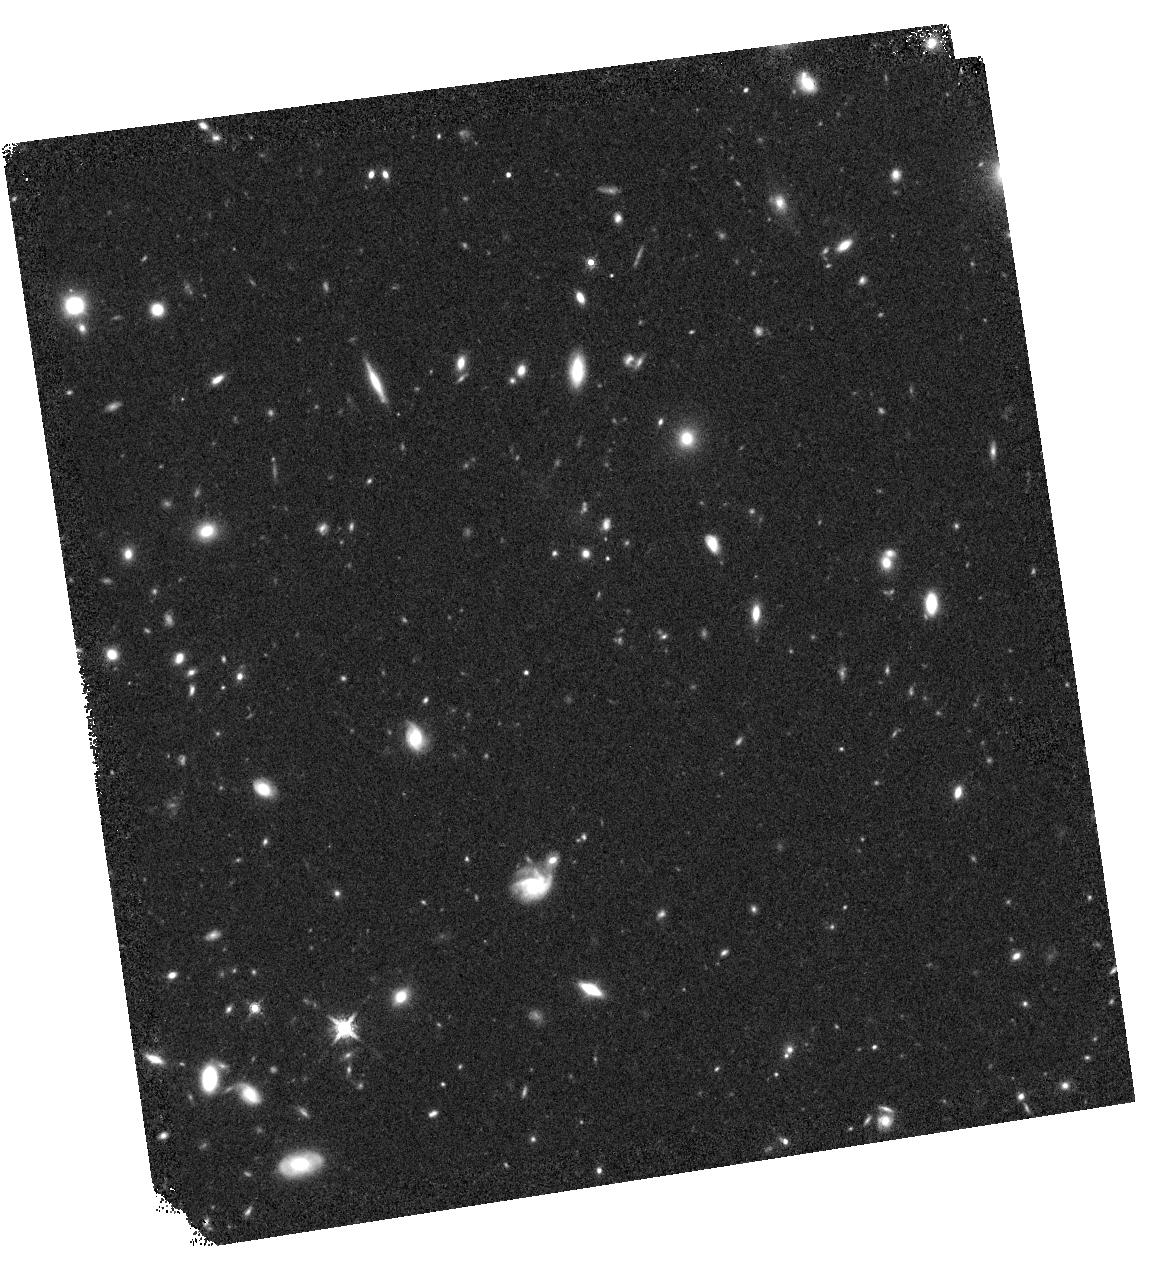
Target: ABELL-2744-HFFPAR. Instrument: WFC3/IR. Filter: F160W. Exposure: 13 min. Observation ID: hst_15117_1n_wfc3_ir_f160w_idm91n

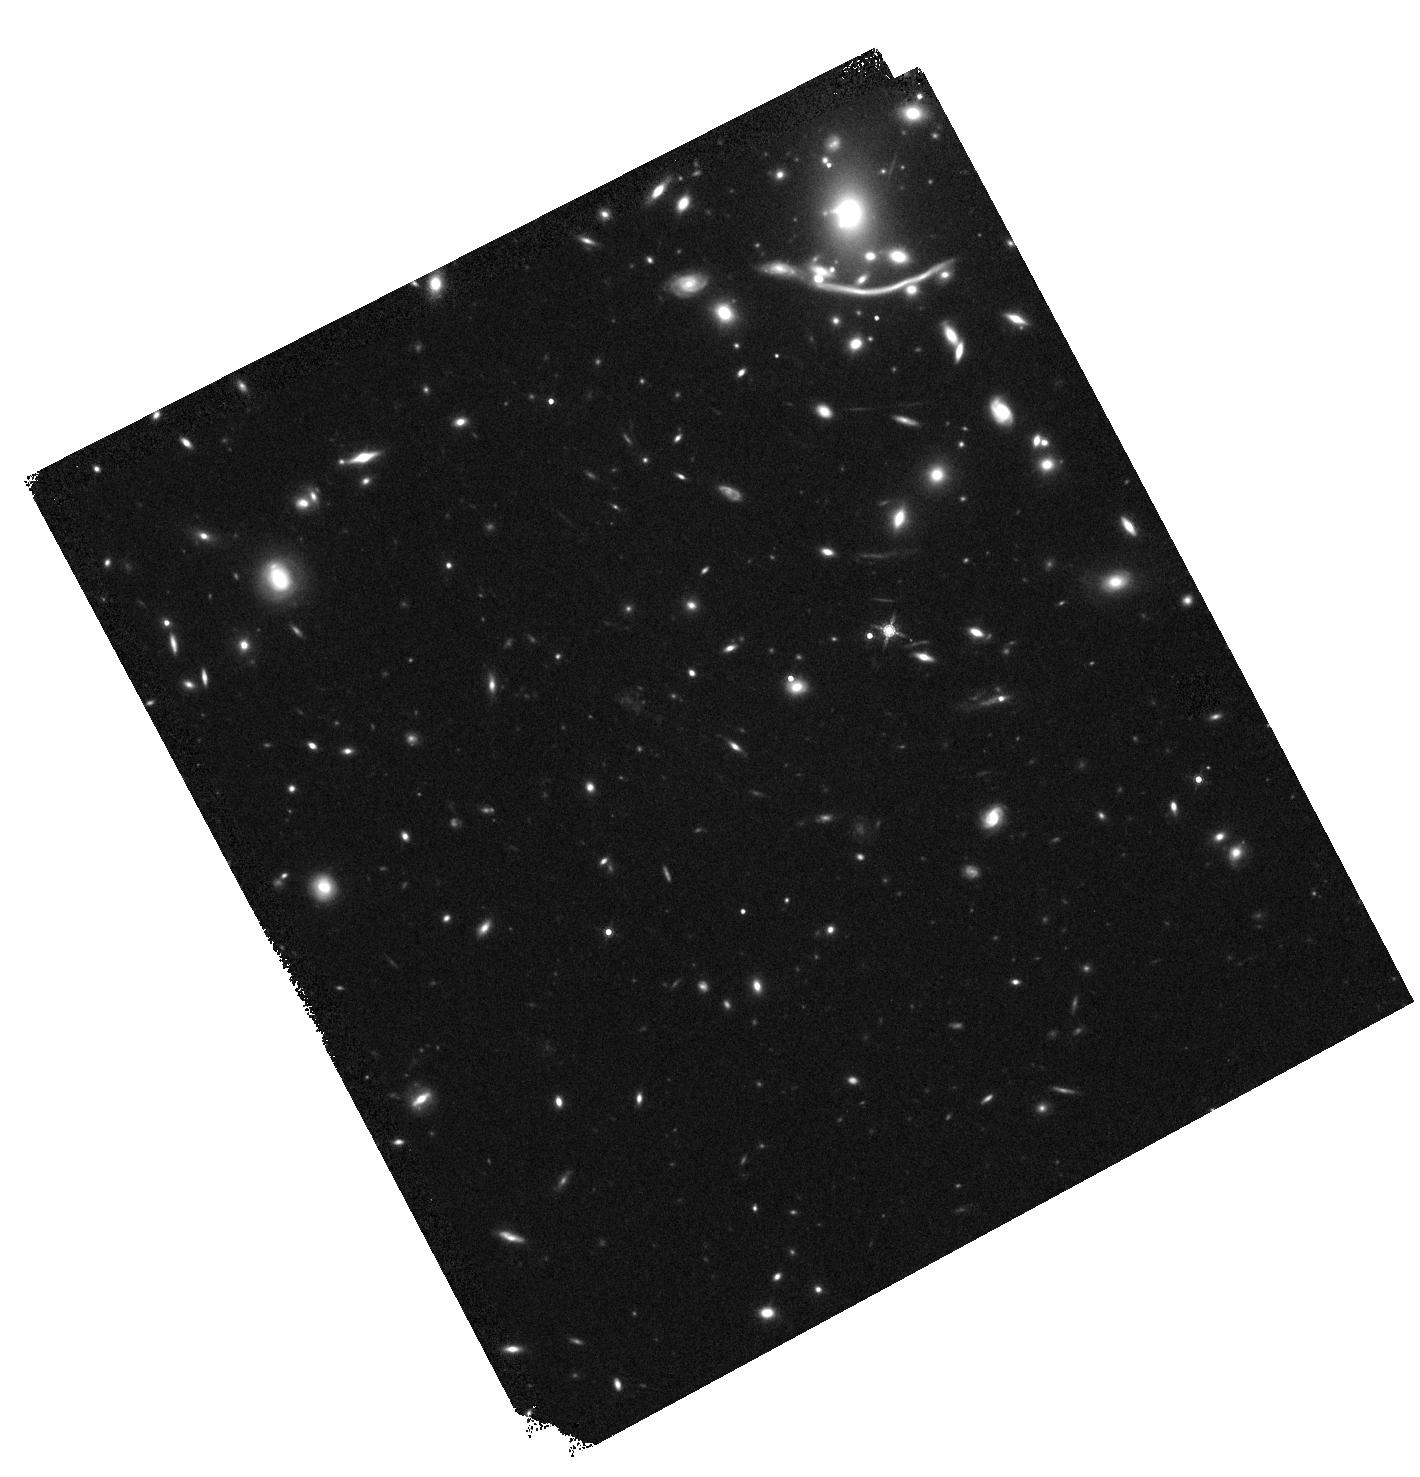
Target: ABELL-370. Instrument: WFC3/IR. Filter: F160W. Exposure: 13 min. Observation ID: hst_15117_6b_wfc3_ir_f160w_idm96b

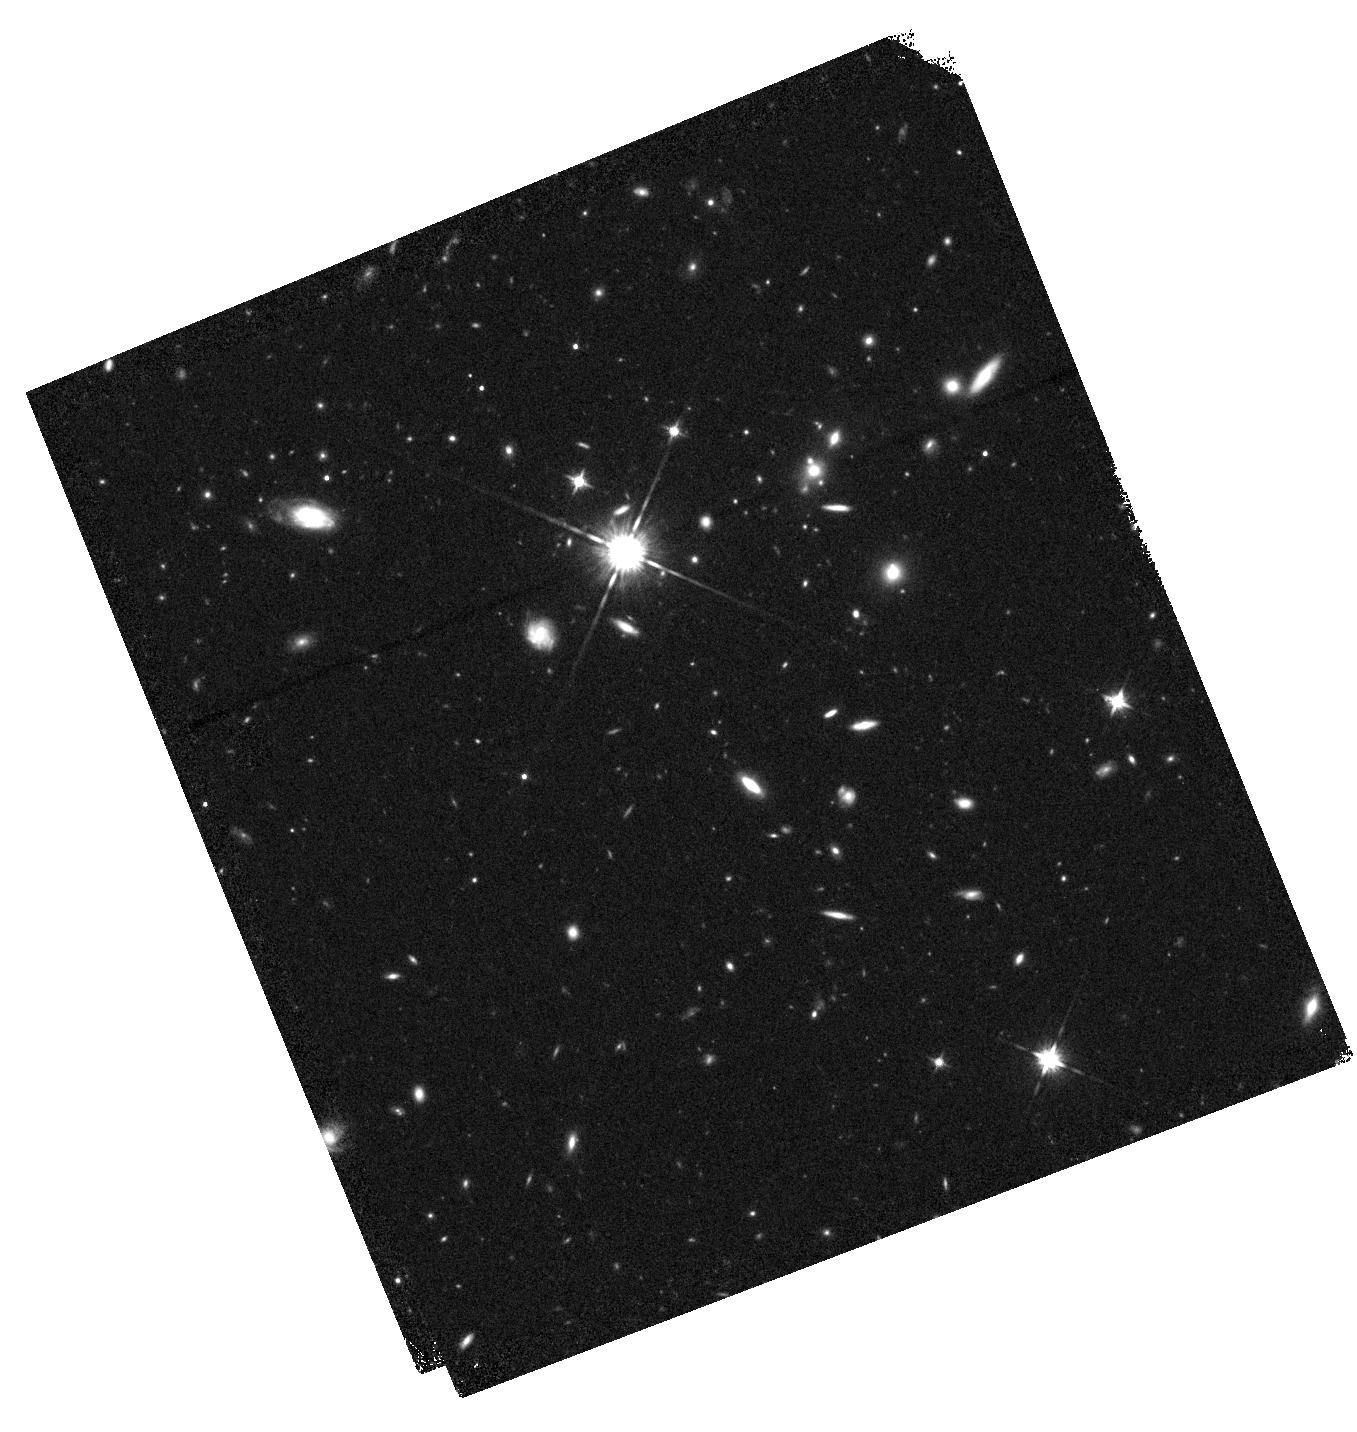
Target: MACSJ0416.1-2403-HFFPAR. Instrument: WFC3/IR. Filter: F125W. Exposure: 13 min. Observation ID: hst_15117_2j_wfc3_ir_f125w_idm92j

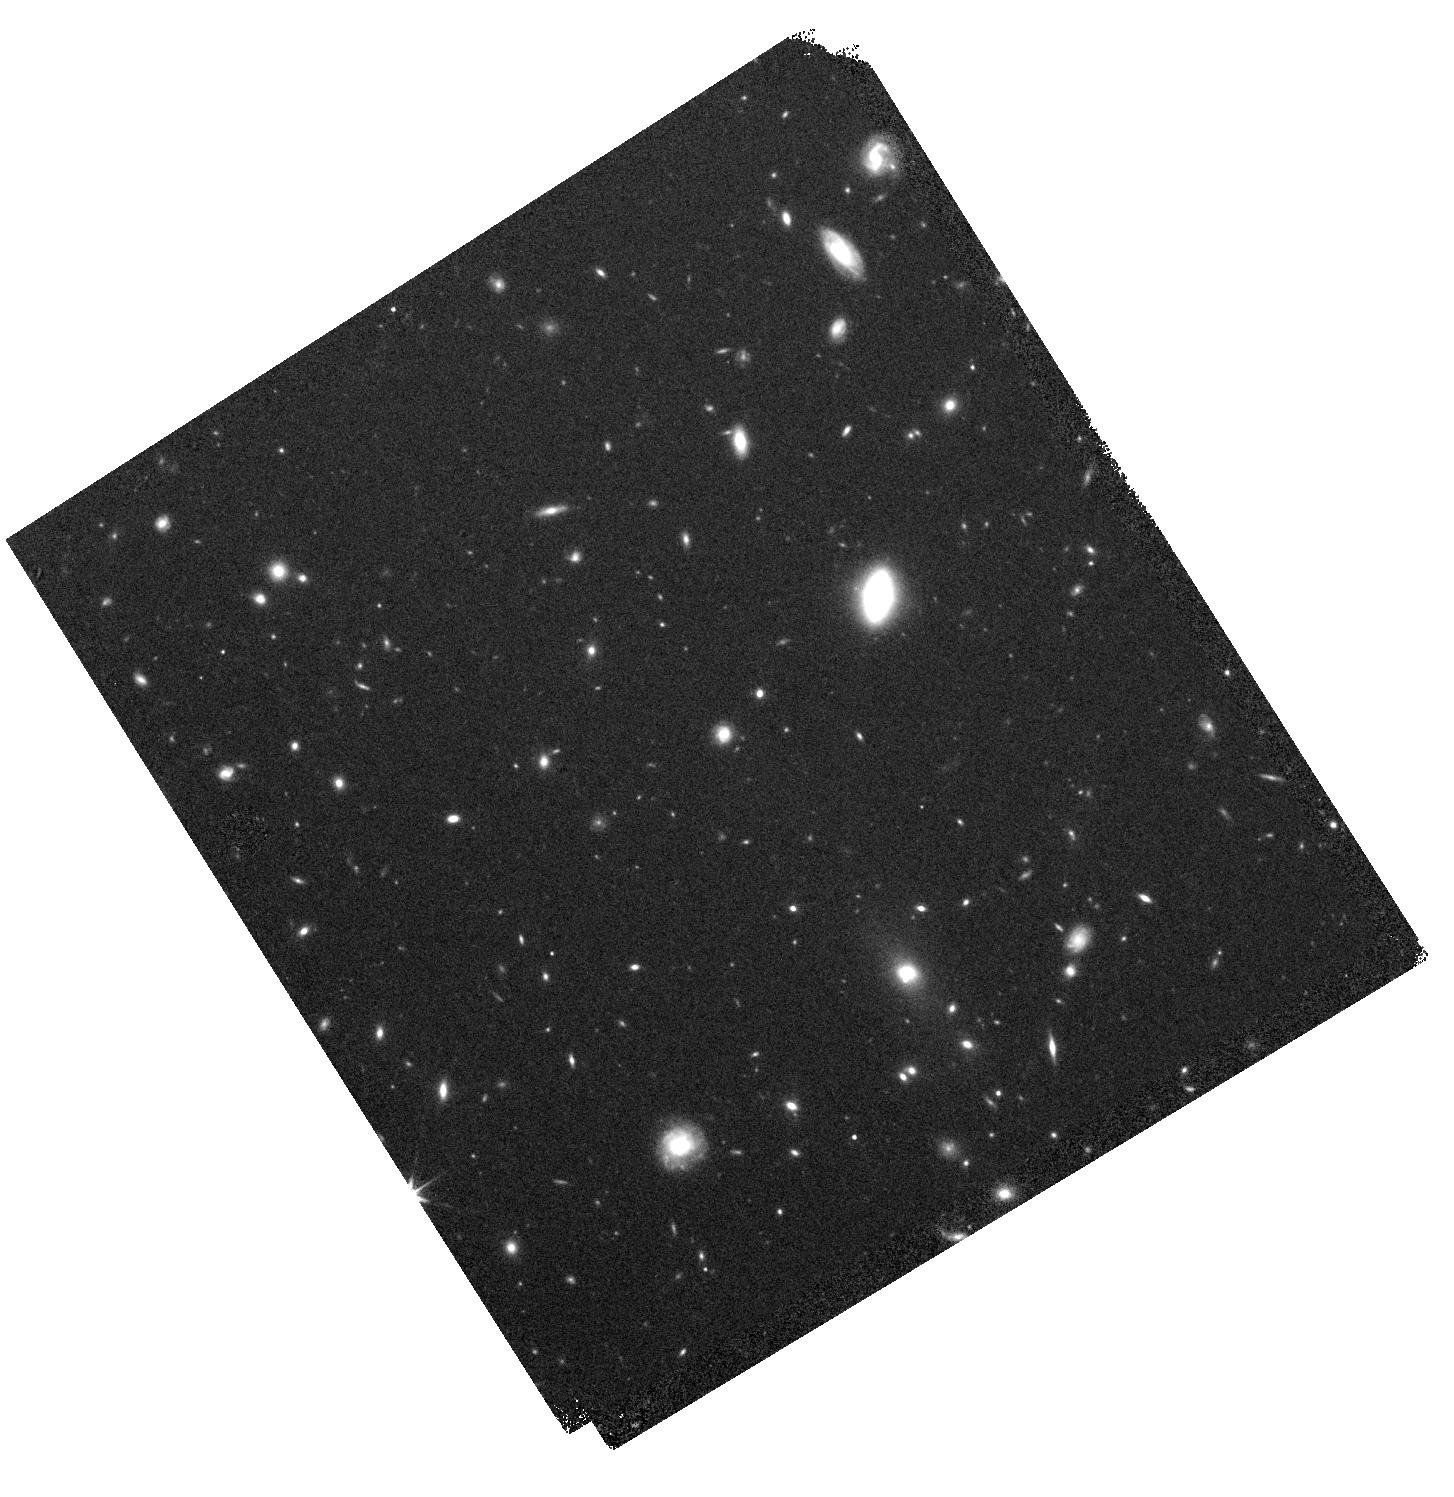
Target: ABELL-370-HFFPAR. Instrument: WFC3/IR. Filter: F160W. Exposure: 13 min. Observation ID: hst_15117_6i_wfc3_ir_f160w_idm96i

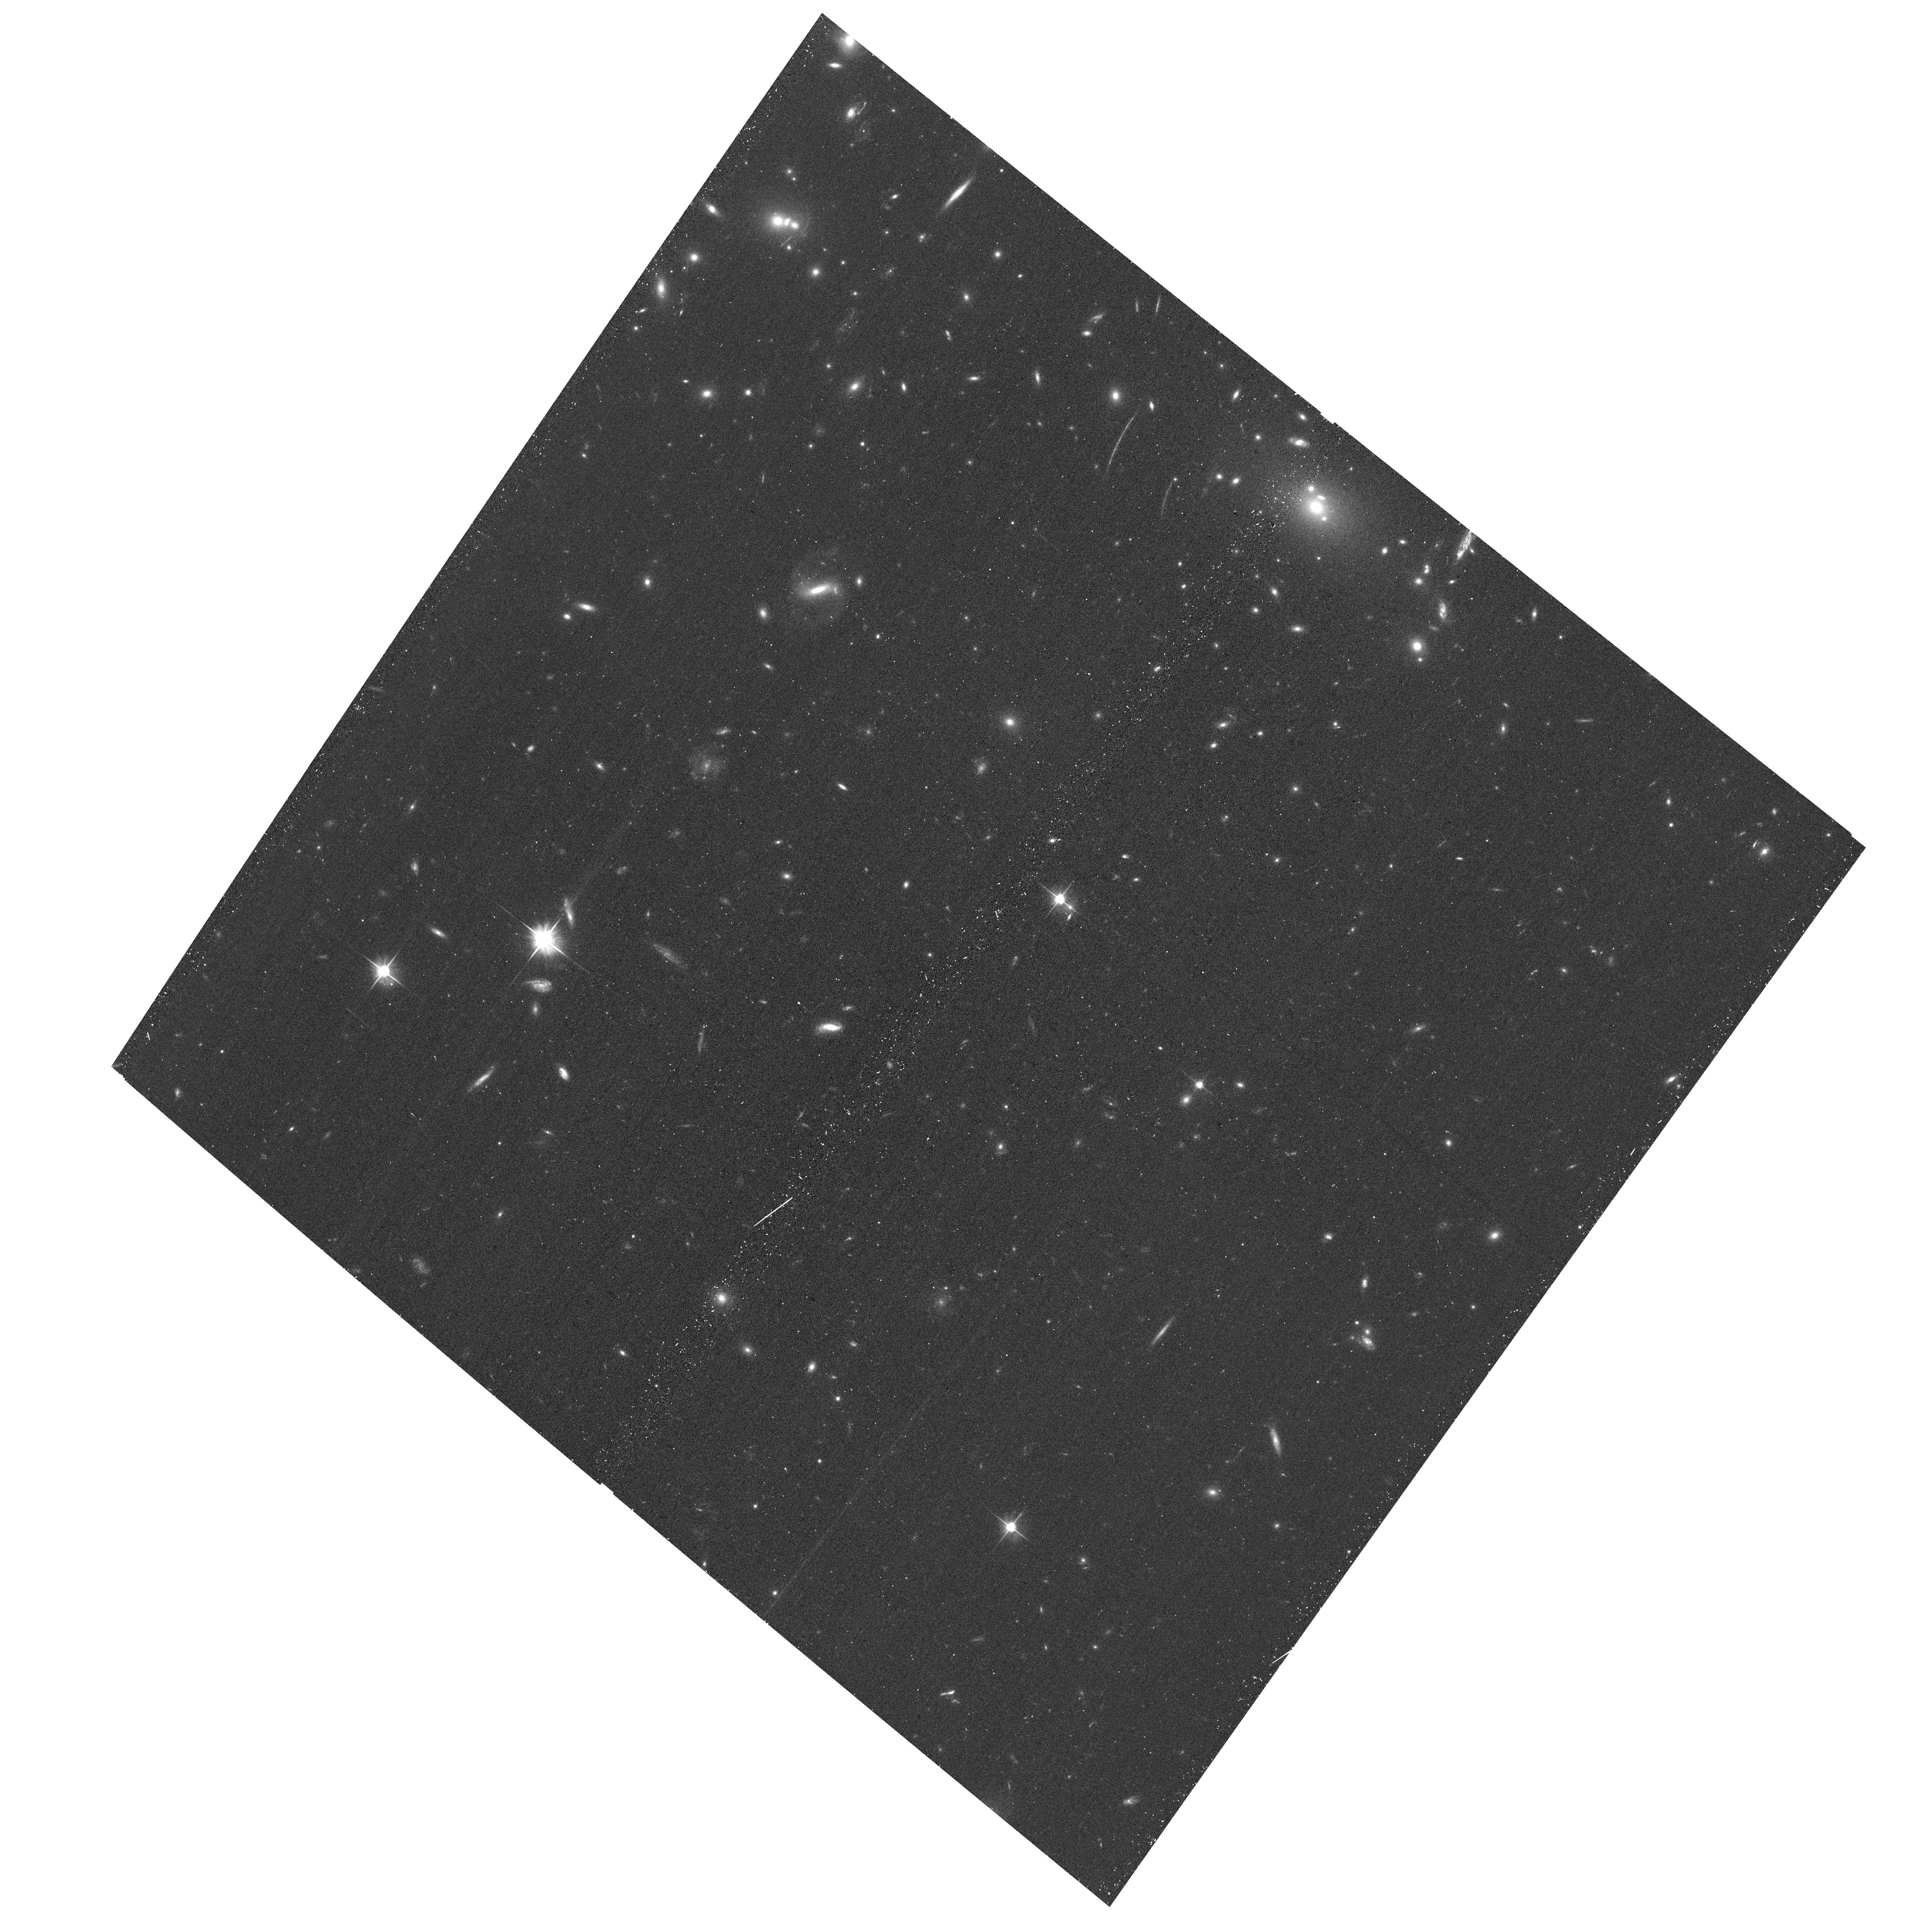
Target: field at RA 342.204°, Dec -44.550°. Instrument: ACS/WFC. Filter: F606W. Exposure: 11 min. Observation ID: hst_15117_5o_acs_wfc_f606w_jdm95o

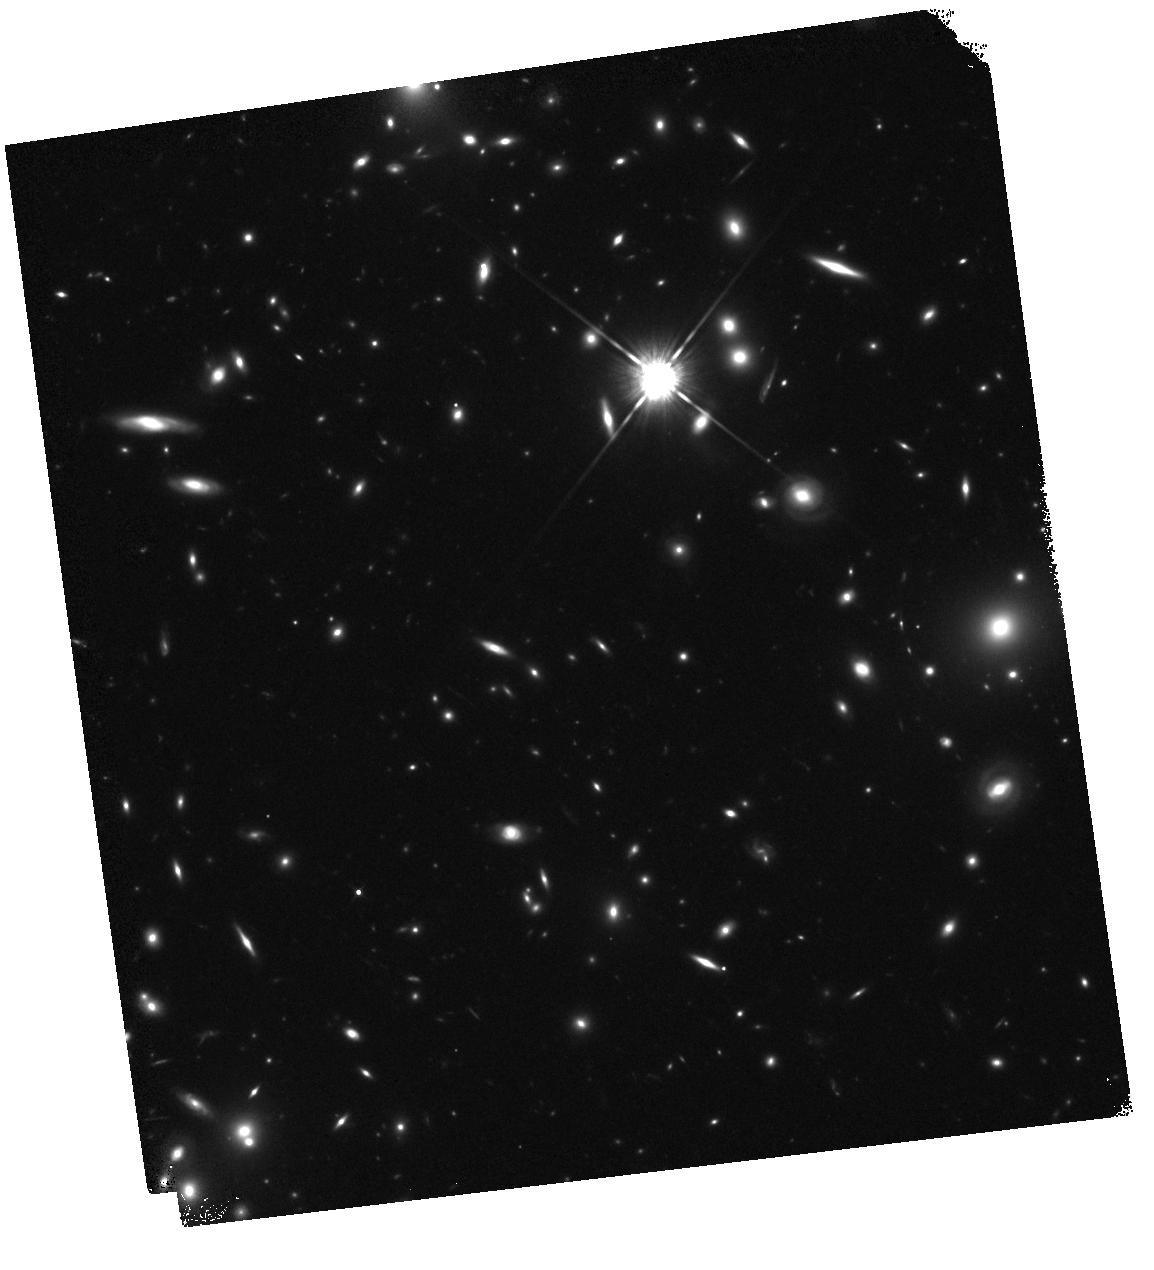
Target: ABELL-2744. Instrument: WFC3/IR. Filter: F125W. Exposure: 13 min. Observation ID: hst_15117_1f_wfc3_ir_f125w_idm91f

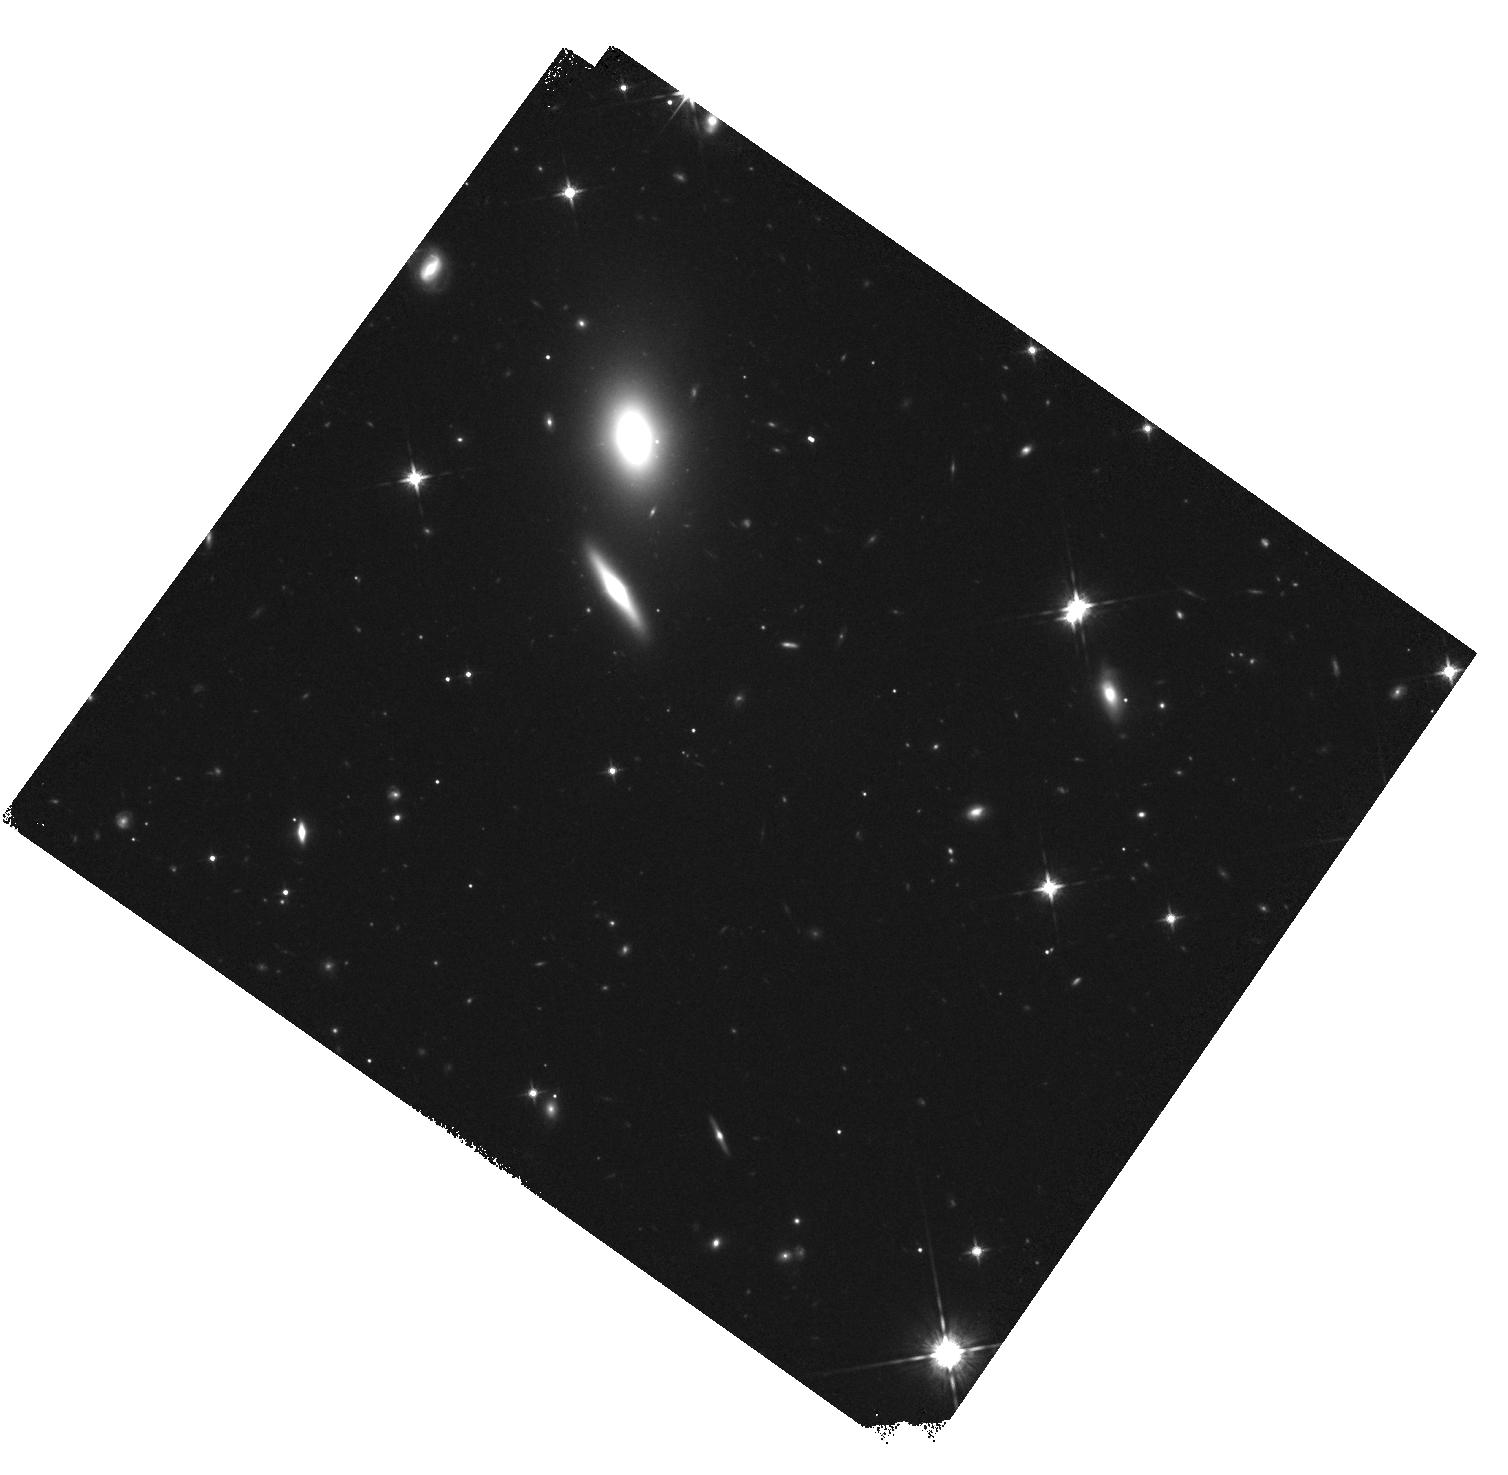
Target: MACSJ0717.5+3745-HFFPAR. Instrument: WFC3/IR. Filter: F125W. Exposure: 13 min. Observation ID: hst_15117_3k_wfc3_ir_f125w_idm93k

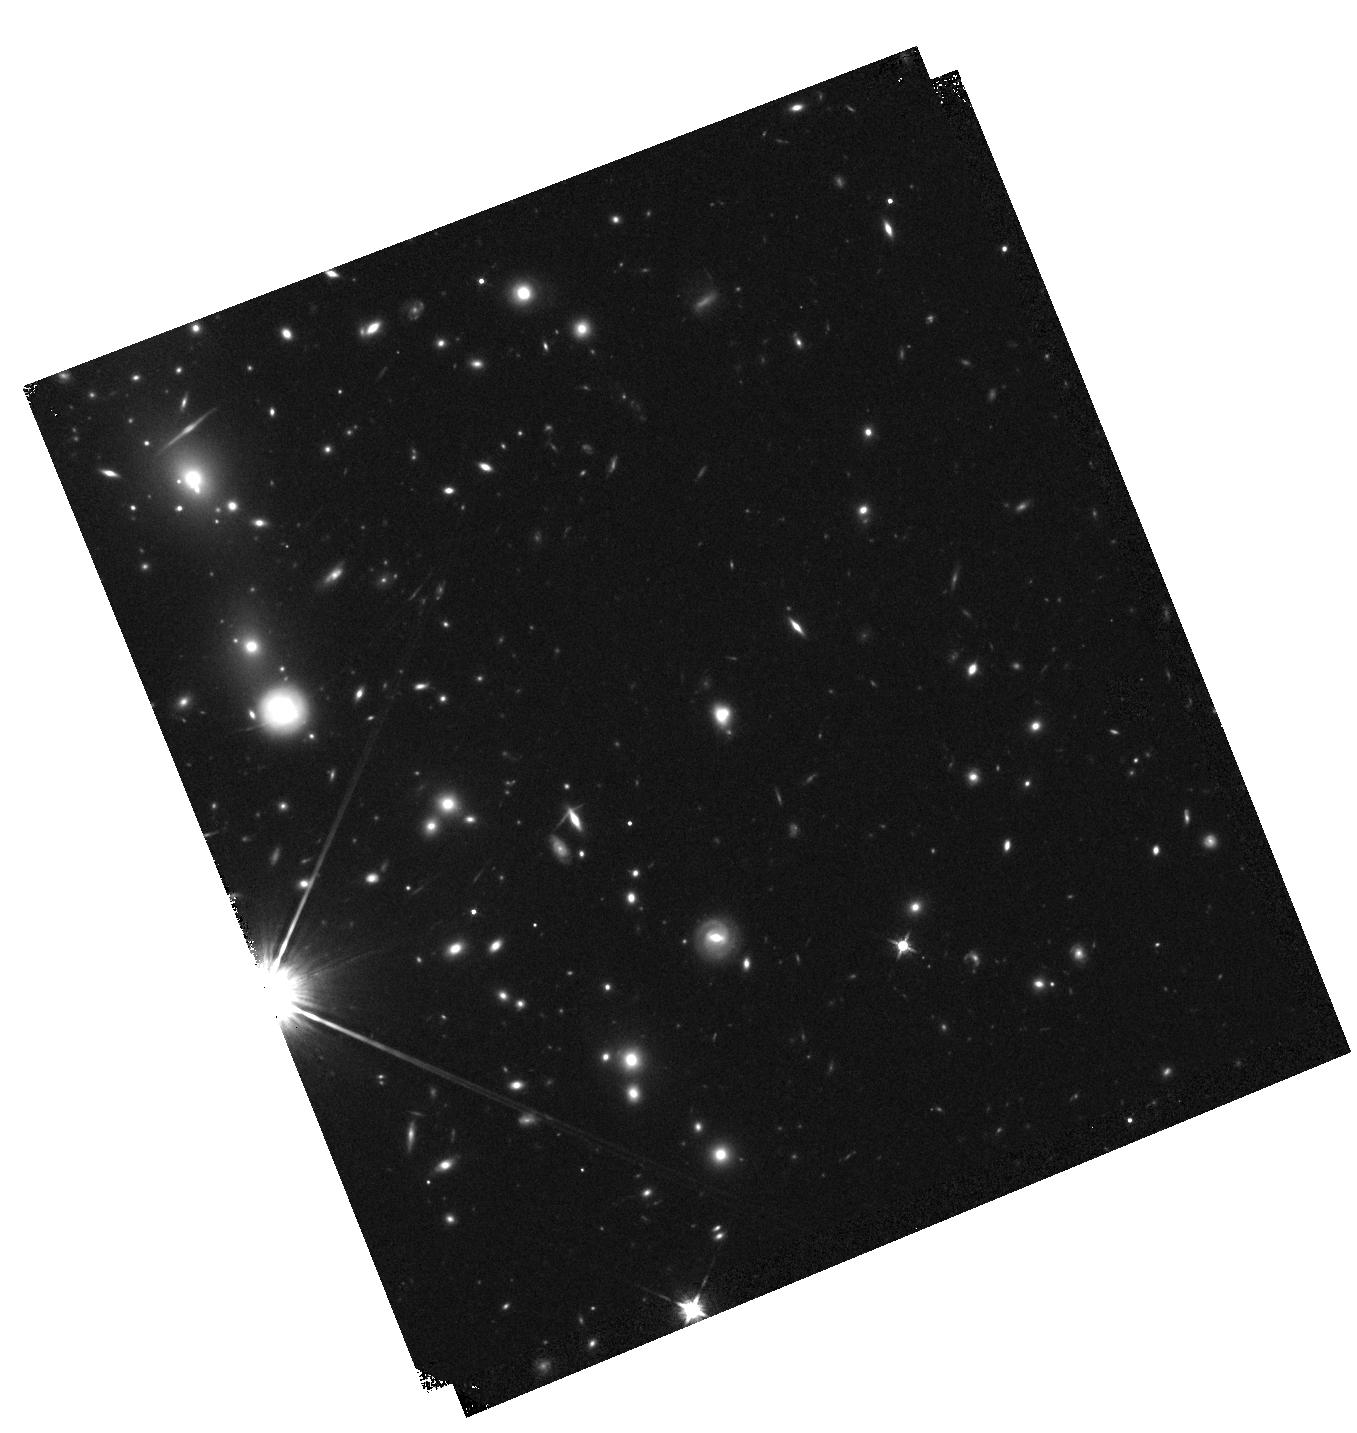
Target: MACSJ0416.1-2403. Instrument: WFC3/IR. Filter: F125W. Exposure: 13 min. Observation ID: hst_15117_2h_wfc3_ir_f125w_idm92h

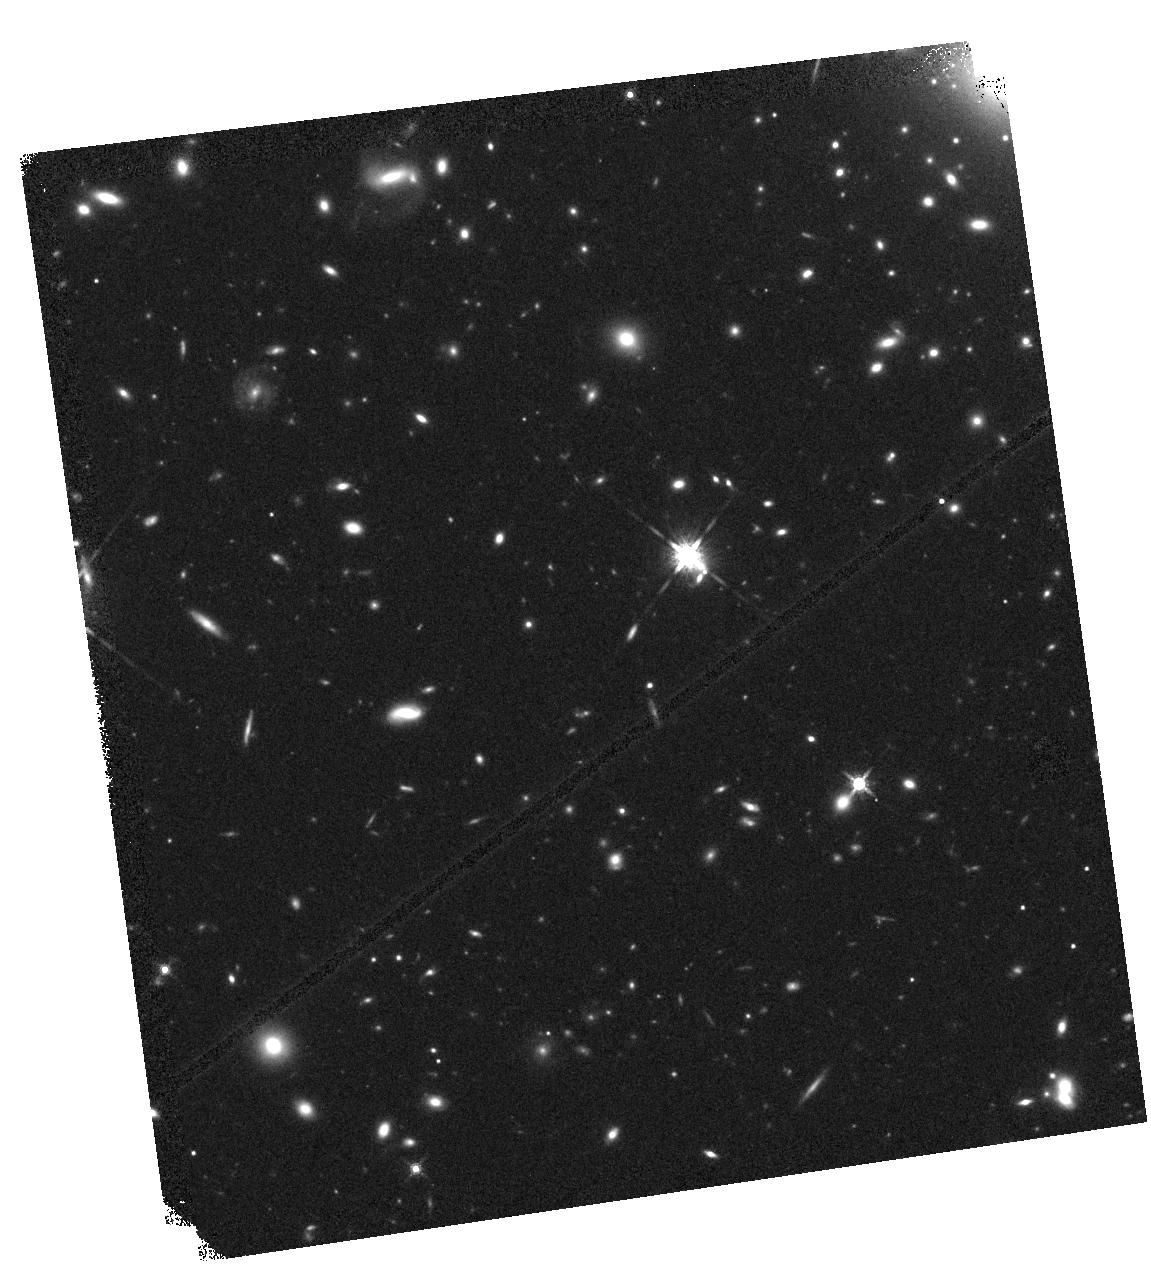
Target: ABELL-S1063. Instrument: WFC3/IR. Filter: F160W. Exposure: 13 min. Observation ID: hst_15117_5b_wfc3_ir_f160w_idm95b

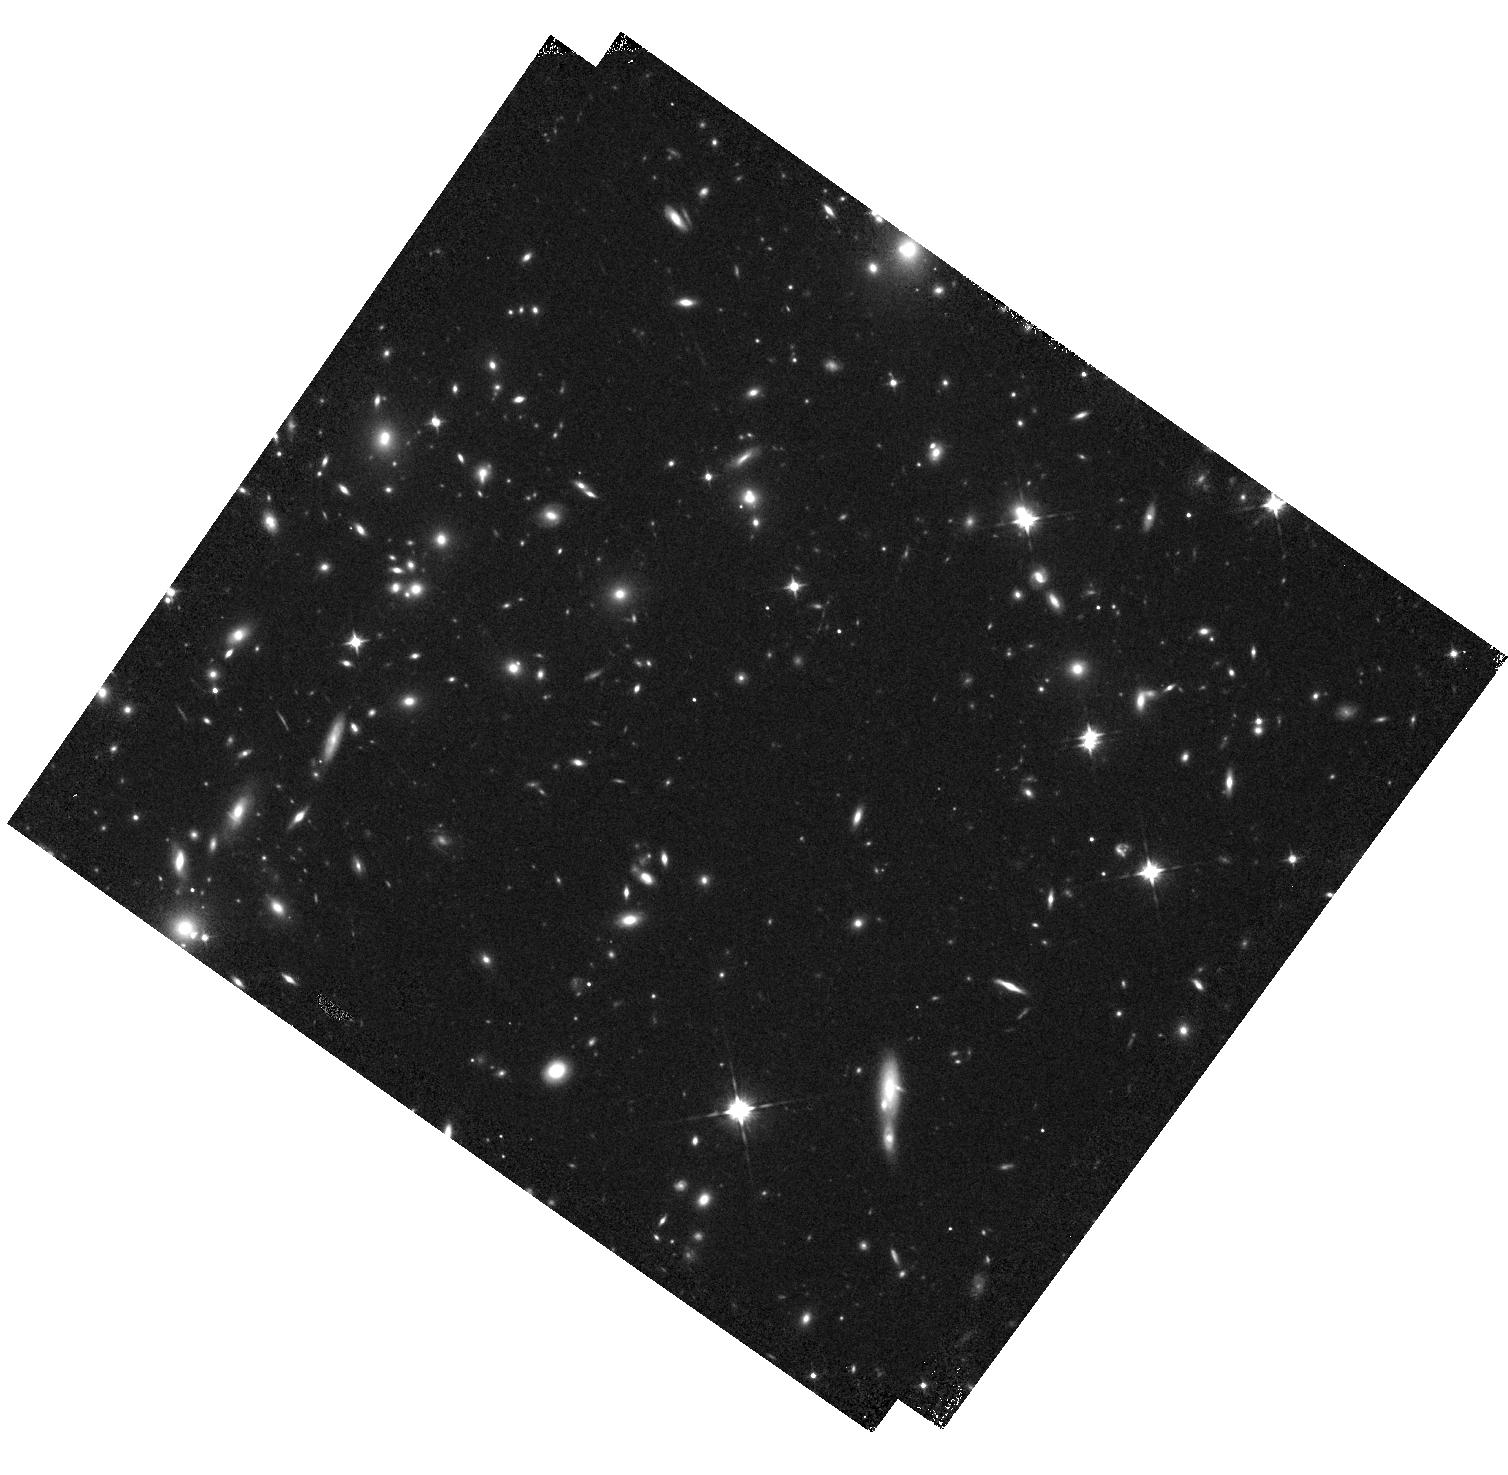
Target: MACSJ0717.5+3745. Instrument: WFC3/IR. Filter: F105W. Exposure: 12 min. Observation ID: hst_15117_3e_wfc3_ir_f105w_idm93e

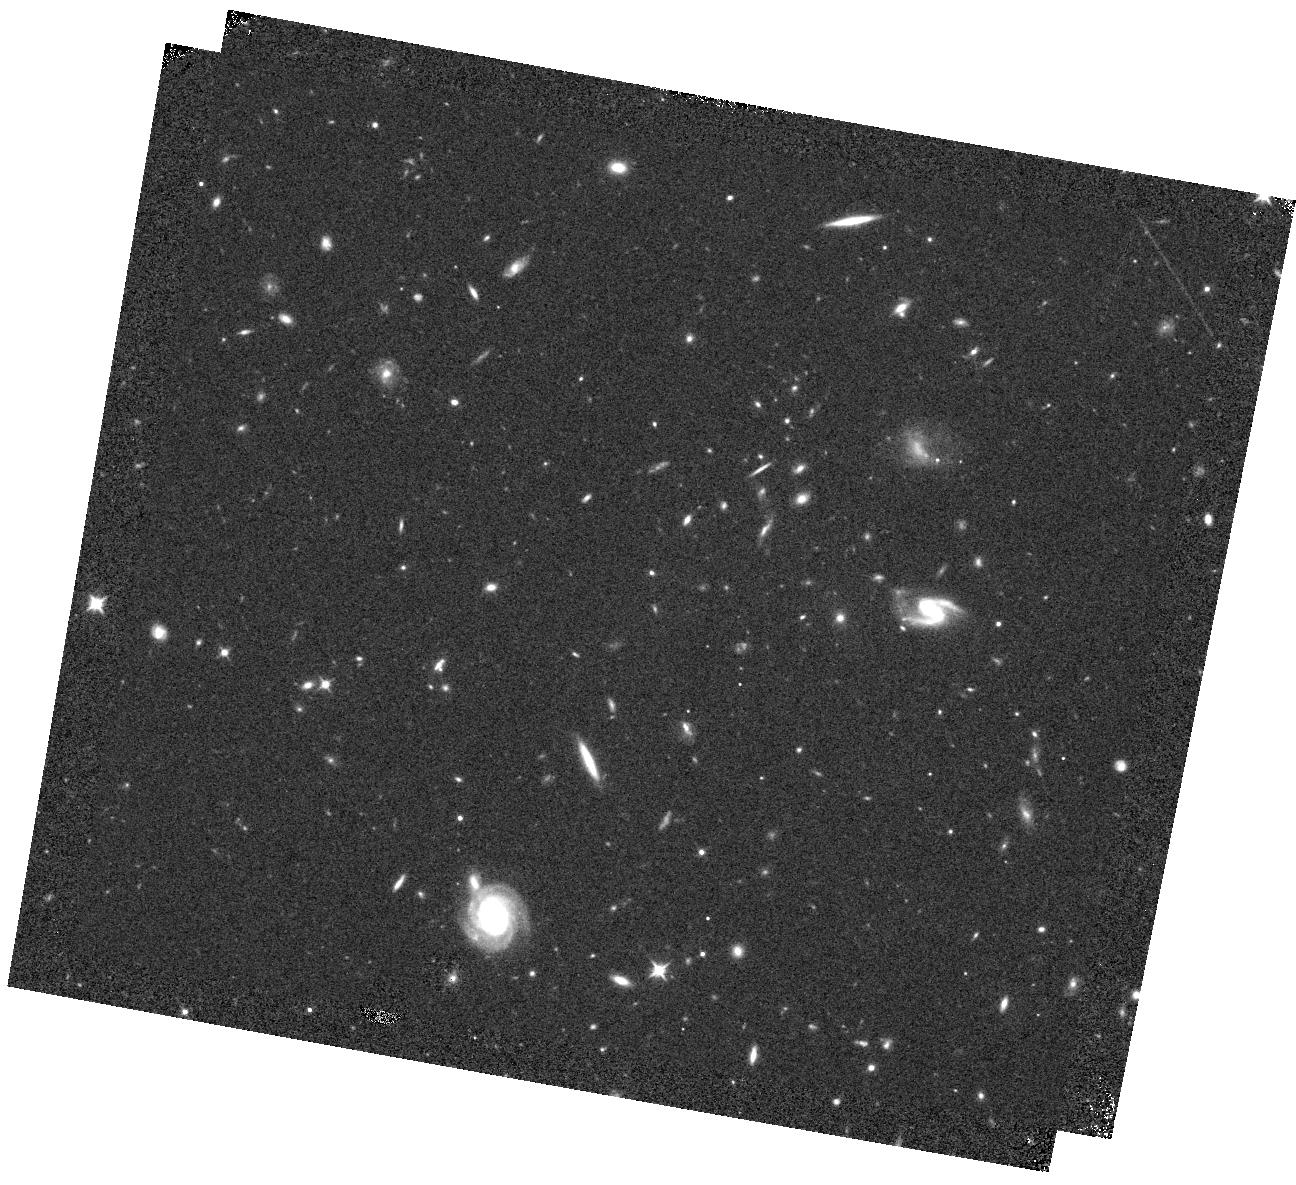
Target: MACSJ1149.5+2223-HFFPAR. Instrument: WFC3/IR. Filter: F105W. Exposure: 12 min. Observation ID: hst_15117_4p_wfc3_ir_f105w_idm94p

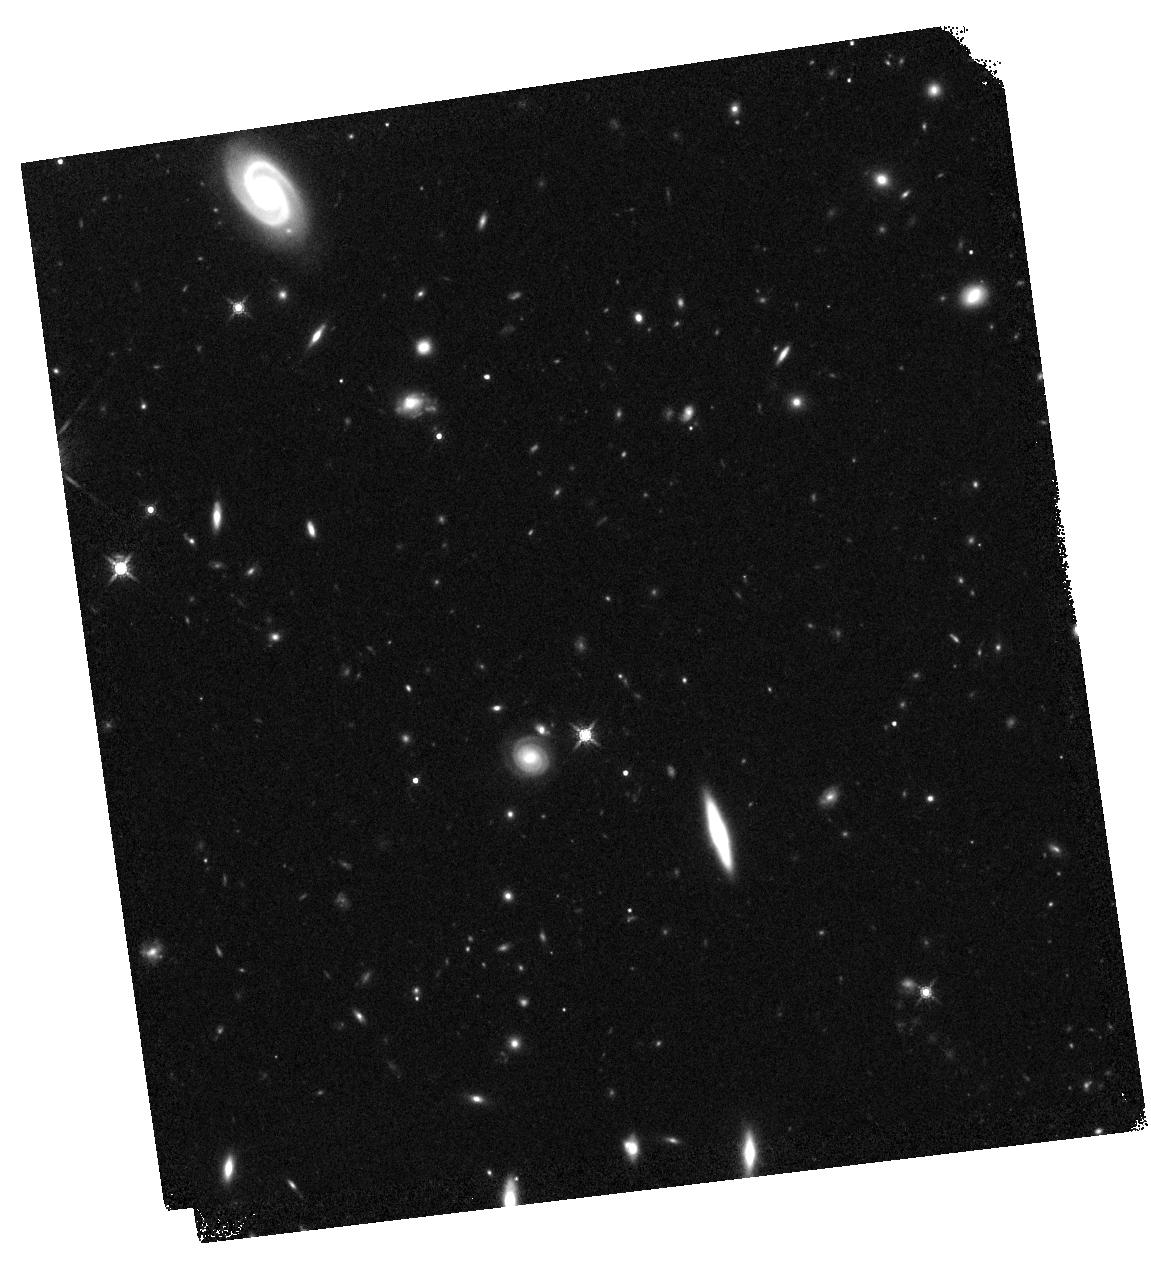
Target: ABELL-S1063-HFFPAR. Instrument: WFC3/IR. Filter: F160W. Exposure: 13 min. Observation ID: hst_15117_5n_wfc3_ir_f160w_idm95n

BUFFALO (PI: Steinhardt, Charles)

We propose the Beyond Ultra-deep Frontier Fields and Legacy Observations (BUFFALO), 96 orbits (plus 5 for supernova followup) around the six HST Frontier Fields to probe the z>8 universe, learn about early galactic assembly and clustering, and prepare targets for JWST NIRSpec observations. Specifically, we will place significant new constraints on how and when the most massive and luminous galaxies in the universe formed, and how early galaxy formation is linked to dark matter assembly. The same data will also probe the temperature and cross section of dark matter in the massive Frontier Fields galaxy clusters, and tell us how the dark matter, cluster gas, and dynamics of the clusters influence the galaxies in and around them. These important studies are possible because Spitzer, Chandra, and ground based telescopes have already invested heavily in deep observations around the Frontier Fields, and so a relatively modest additional allotment of HST time (4% of what has already been allocated) yields significant new results. Our team is designed to rapidly exploit these data by: 1) Finding new z>7 sources in the data and following them up with spectroscopy, with particular attention given to the unexpectedly massive sources recently found at z>8; 2) Improving the existing strong lens maps and extending them in both area and accuracy using weak lensing with a combination of HST and ground based data; 3) Providing extensive ground based follow-up of the cluster and lensed galaxies; and 4) Carrying out a range of legacy studies designed to prepare for JWST NIRSpec and produce enduring data products from these data and planned follow-up observations for the community.